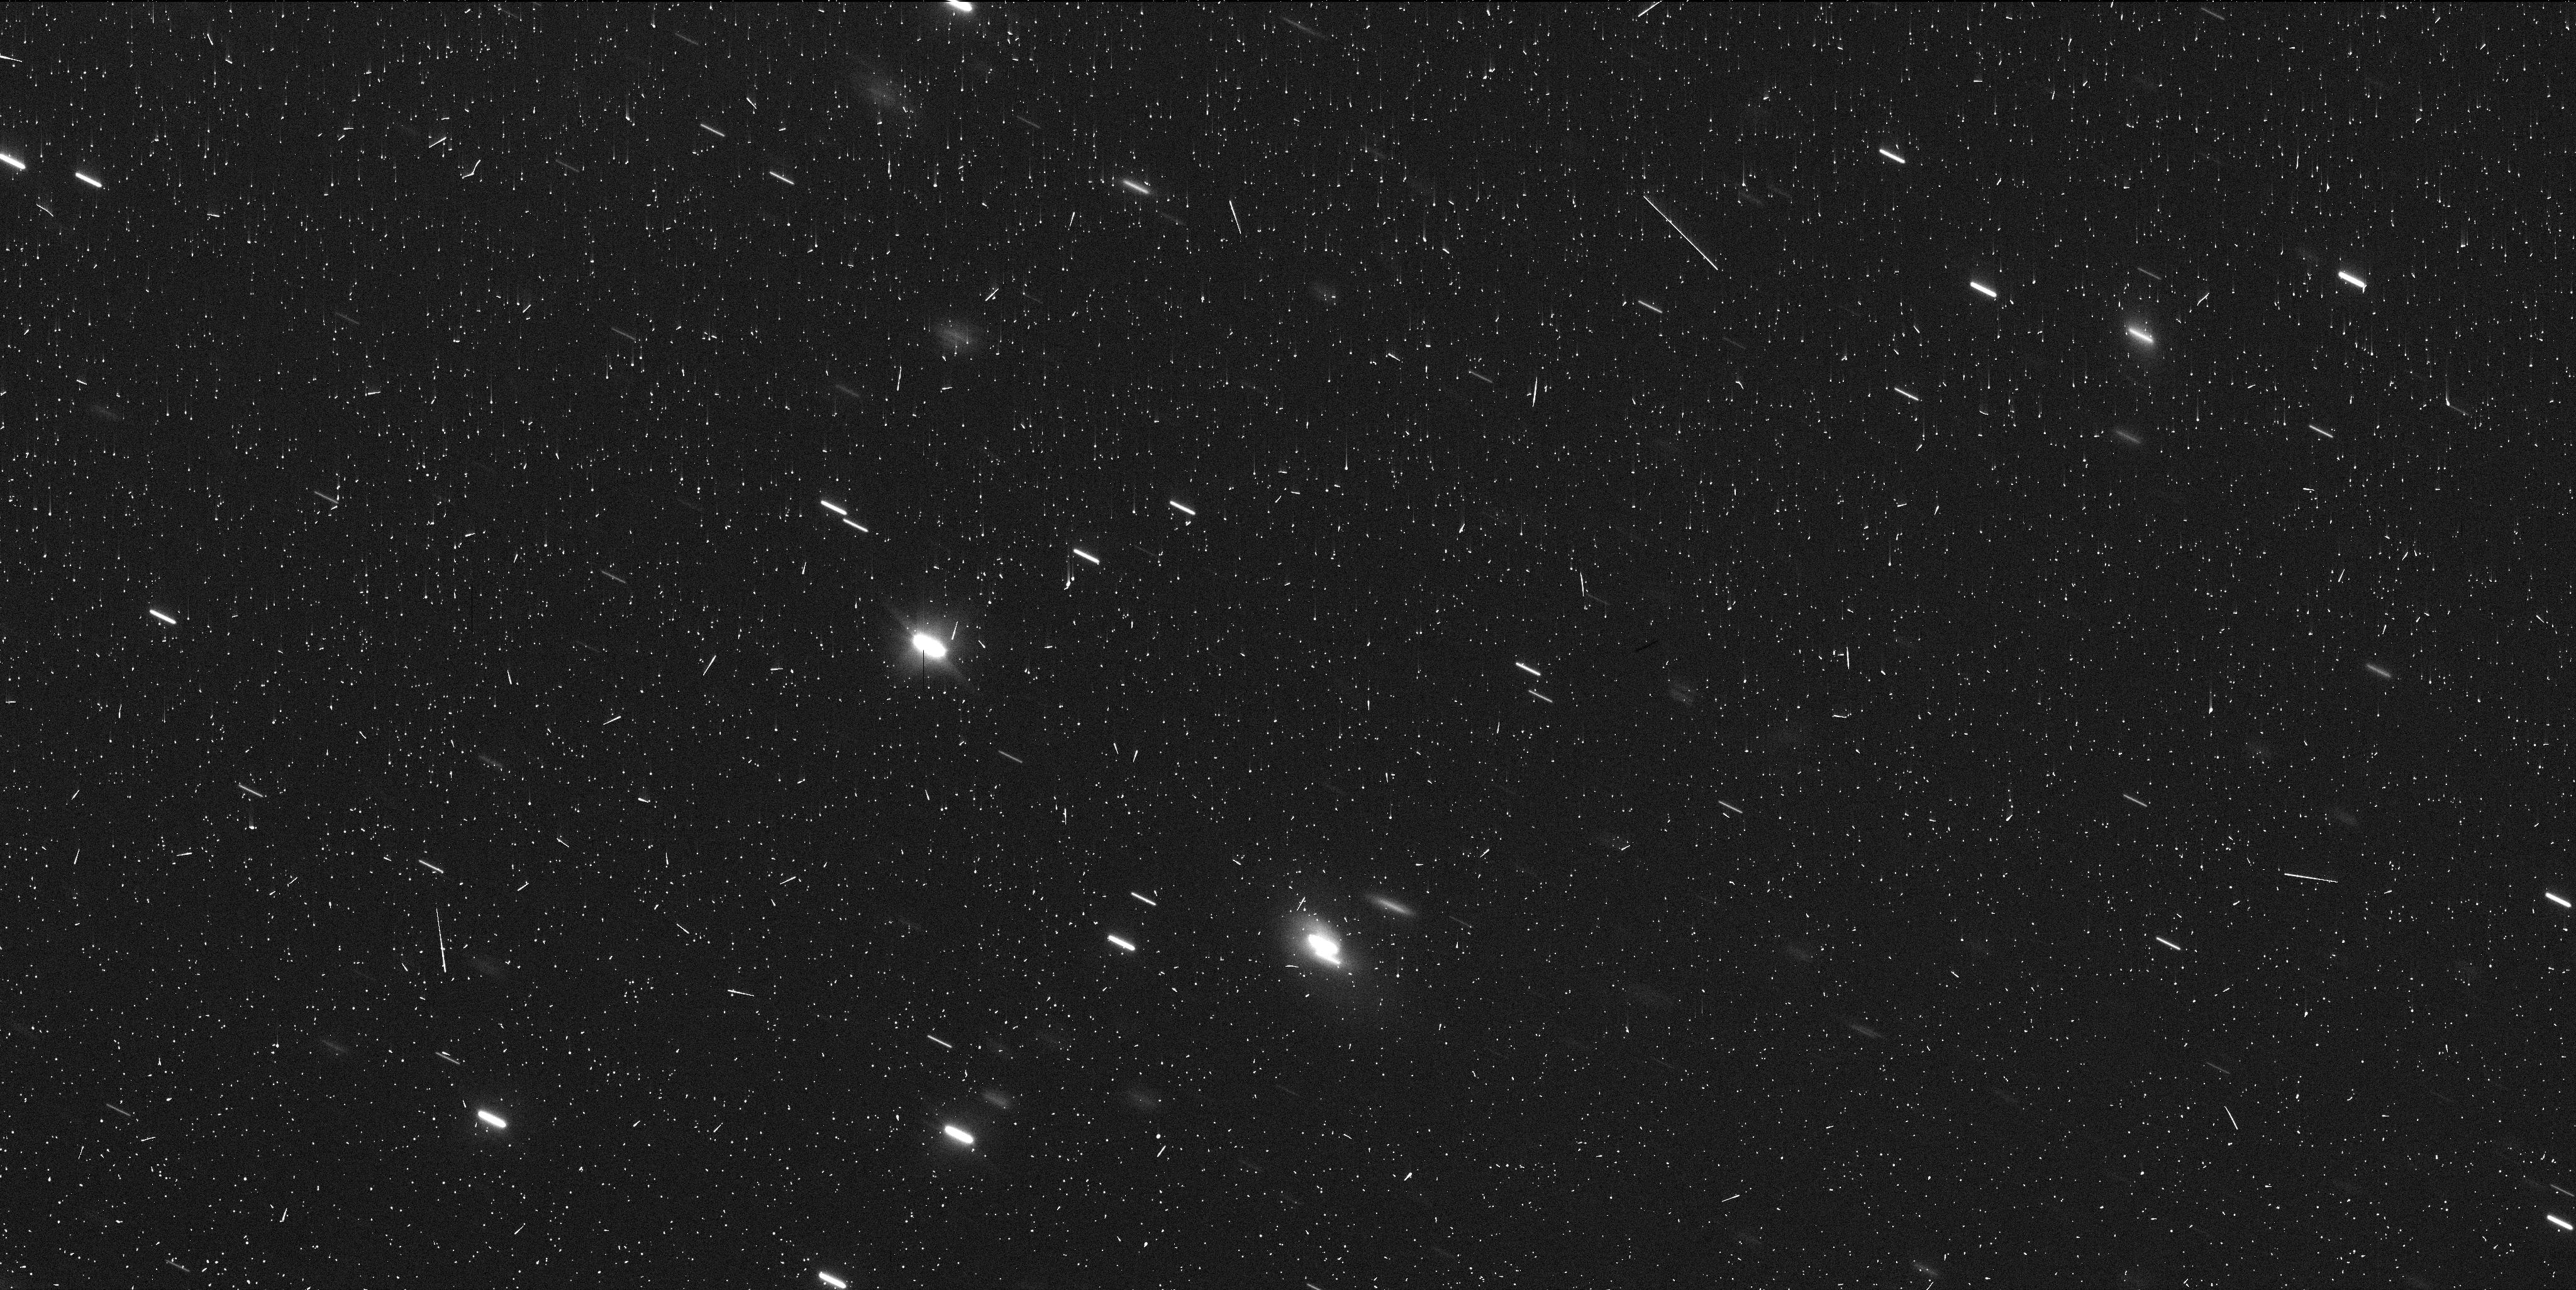
Target: C2017-K2-2. Instrument: WFC3/UVIS. Filter: F350LP. Exposure: 6 min. Observation ID: ieac02ecq

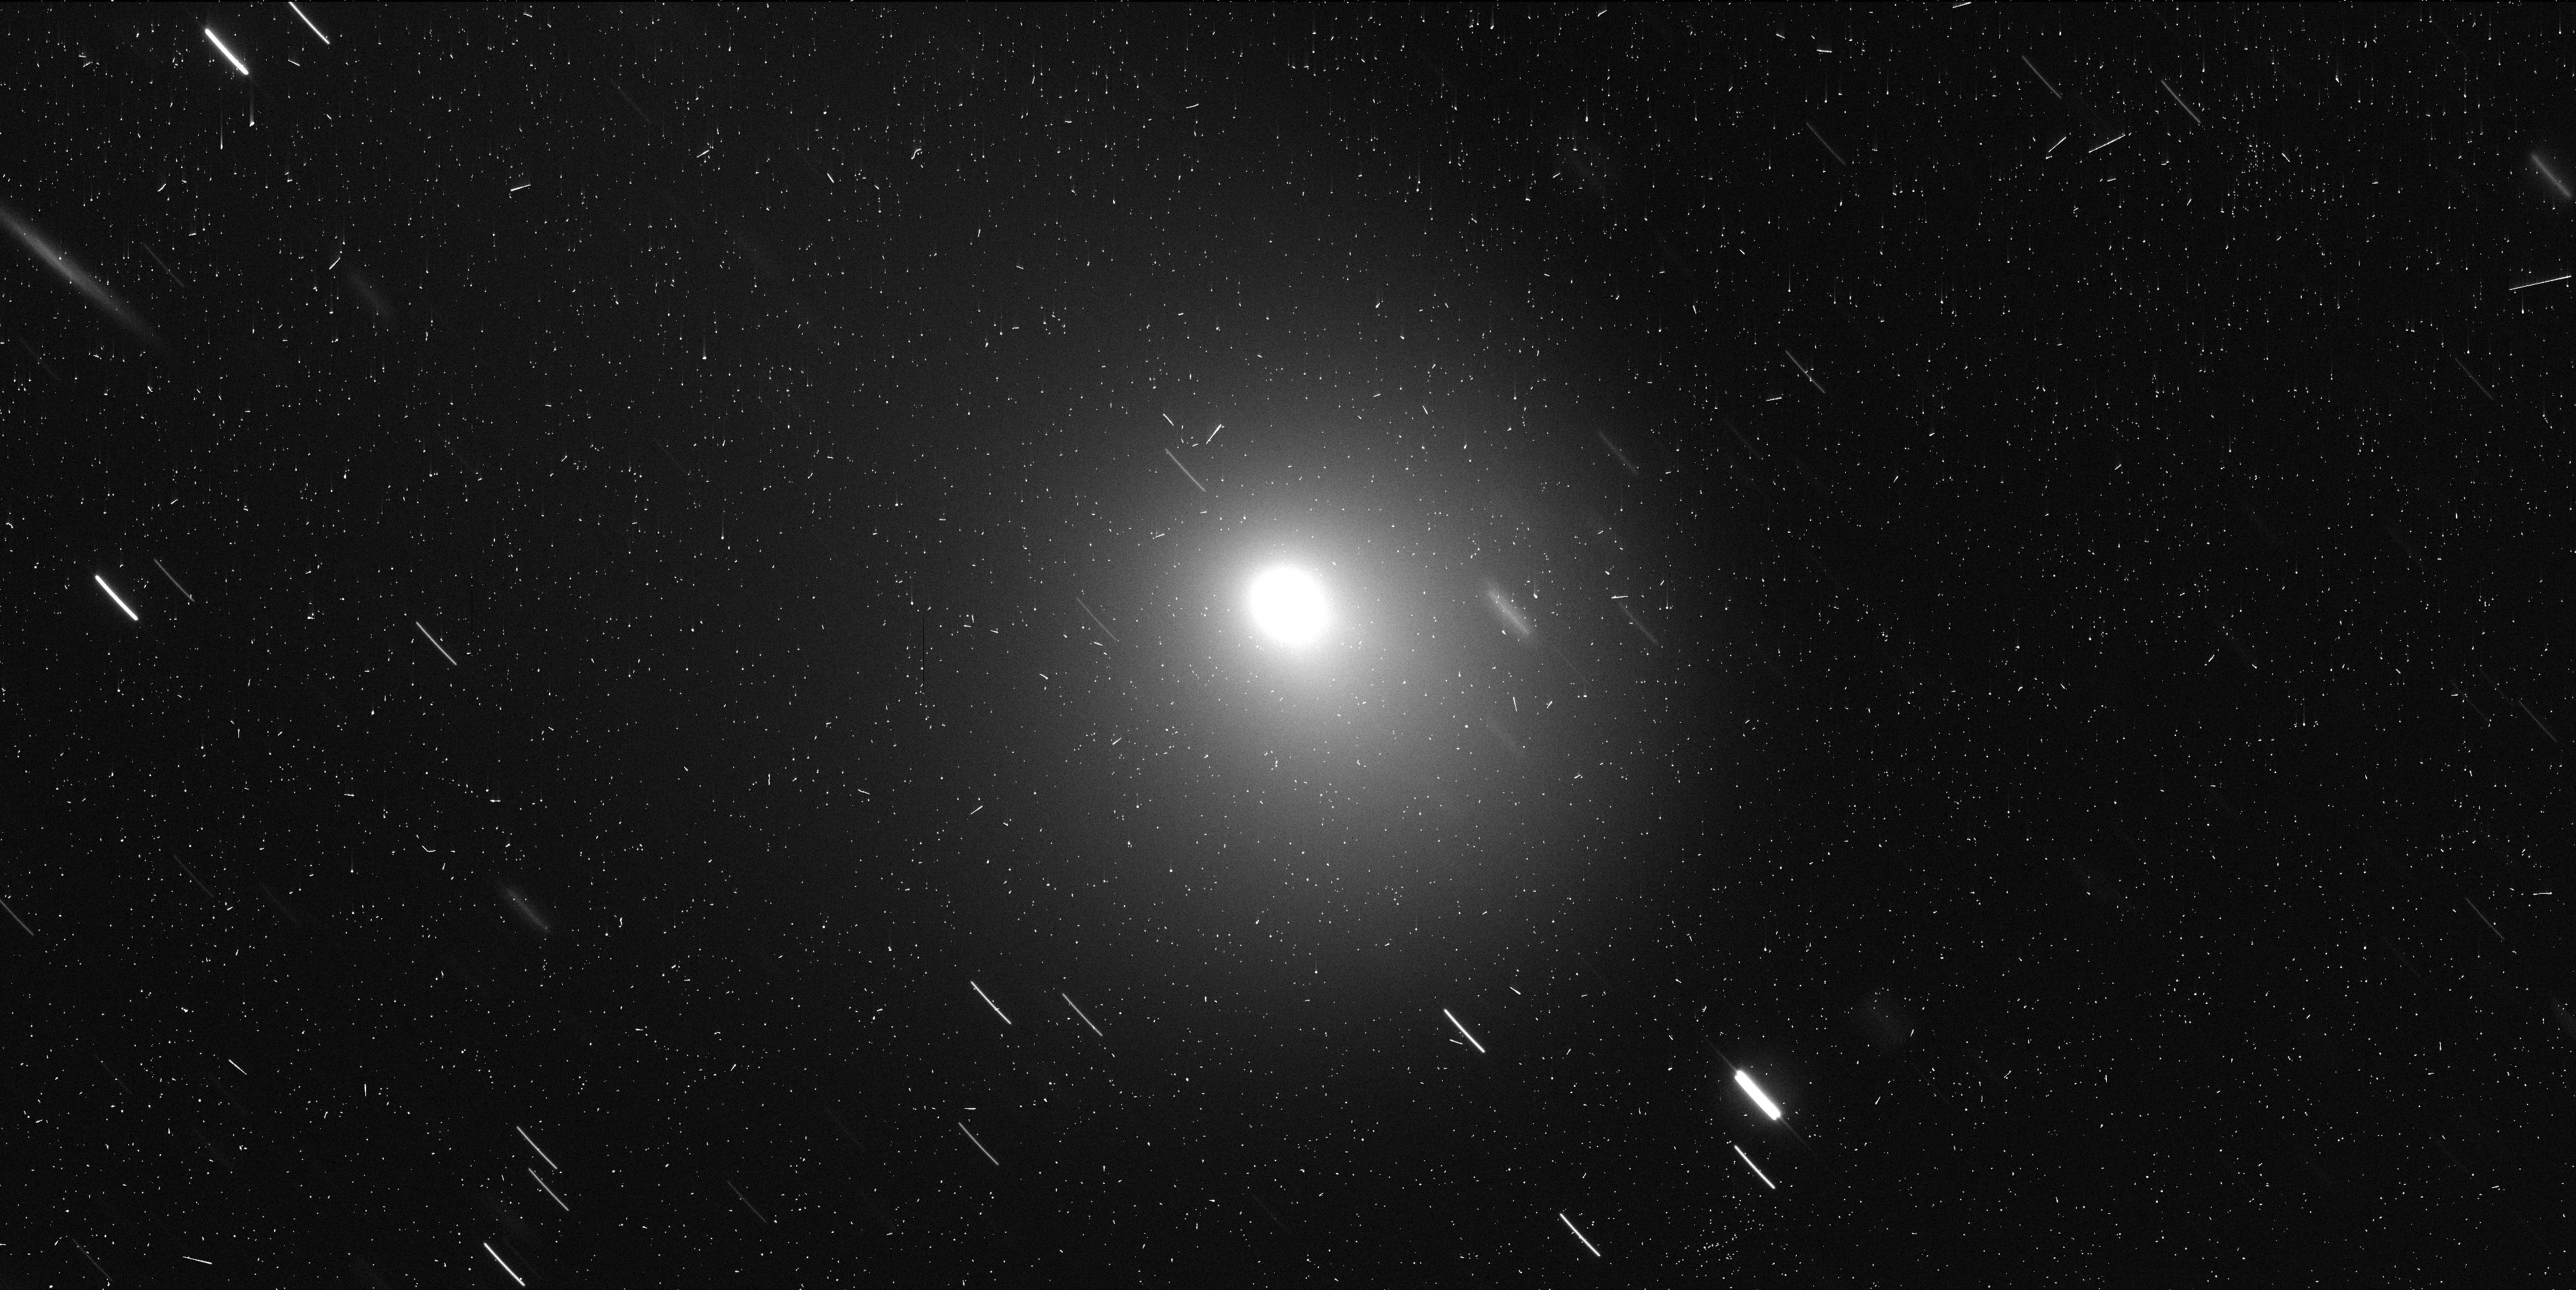
Target: C2017-K2-5. Instrument: WFC3/UVIS. Filter: F350LP. Exposure: 7 min. Observation ID: ieac05uxq

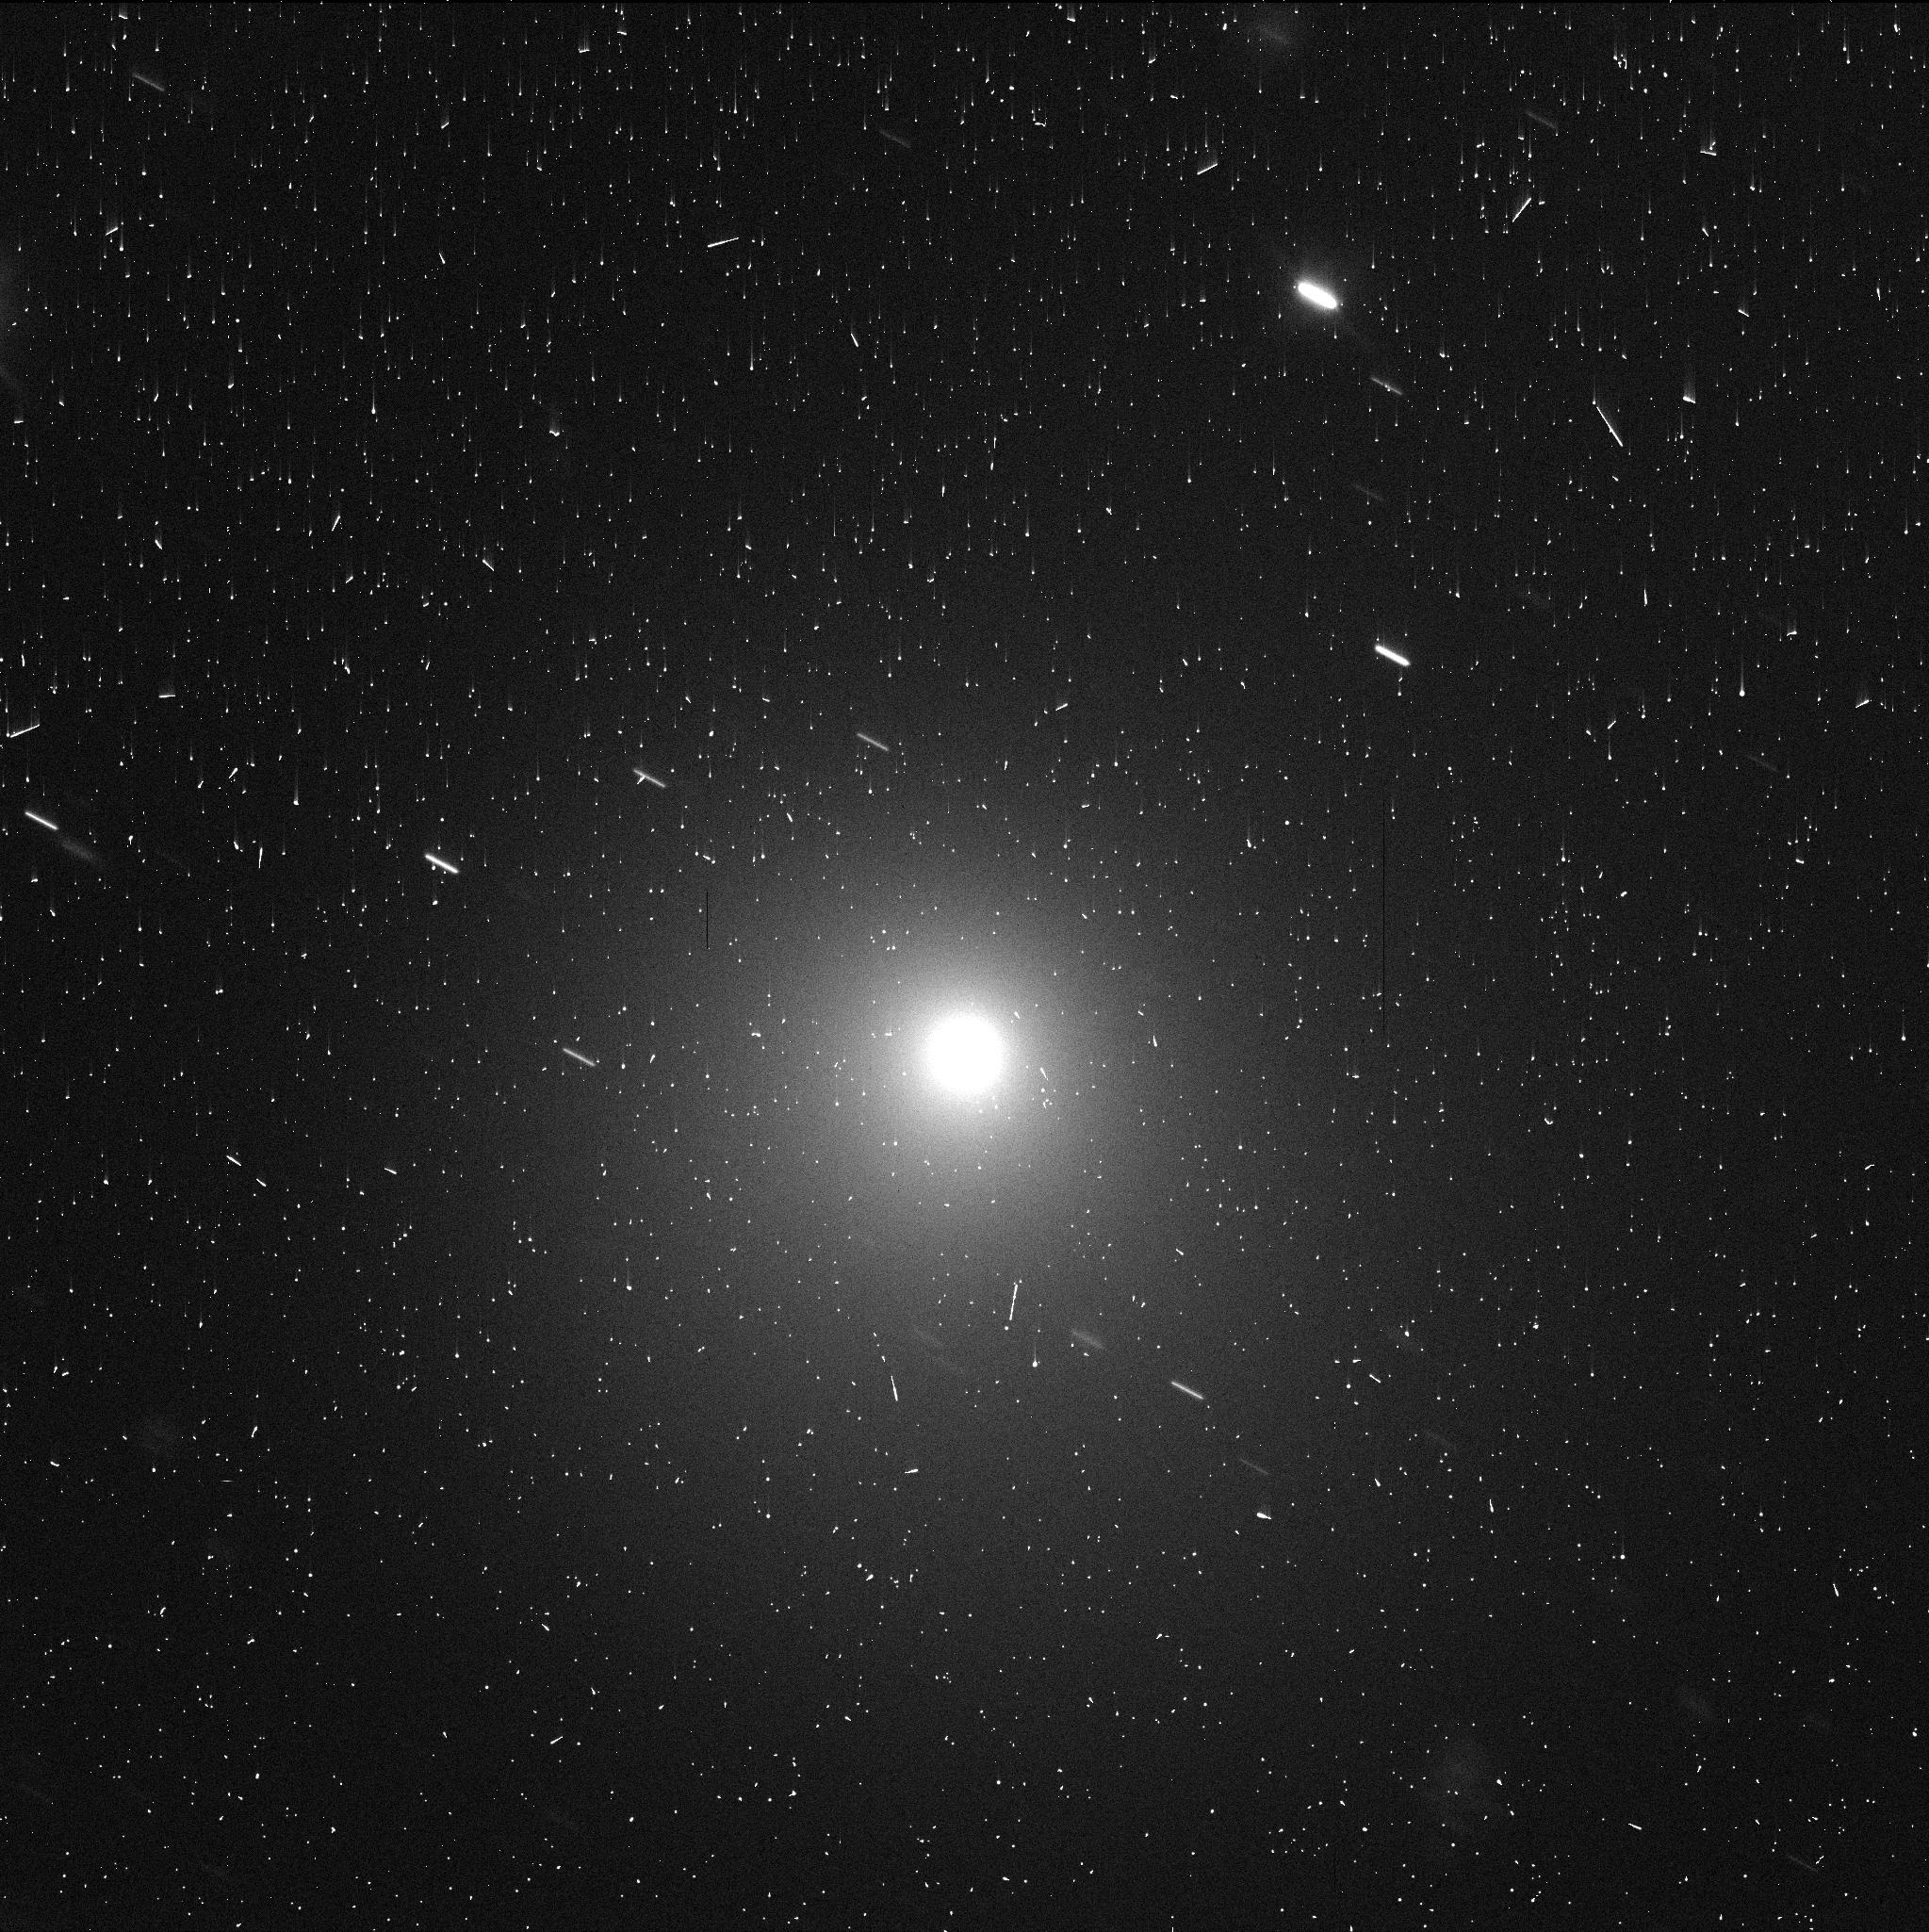
Target: C2017-K2-4. Instrument: WFC3/UVIS. Filter: F350LP. Exposure: 3 min. Observation ID: ieac04lwq

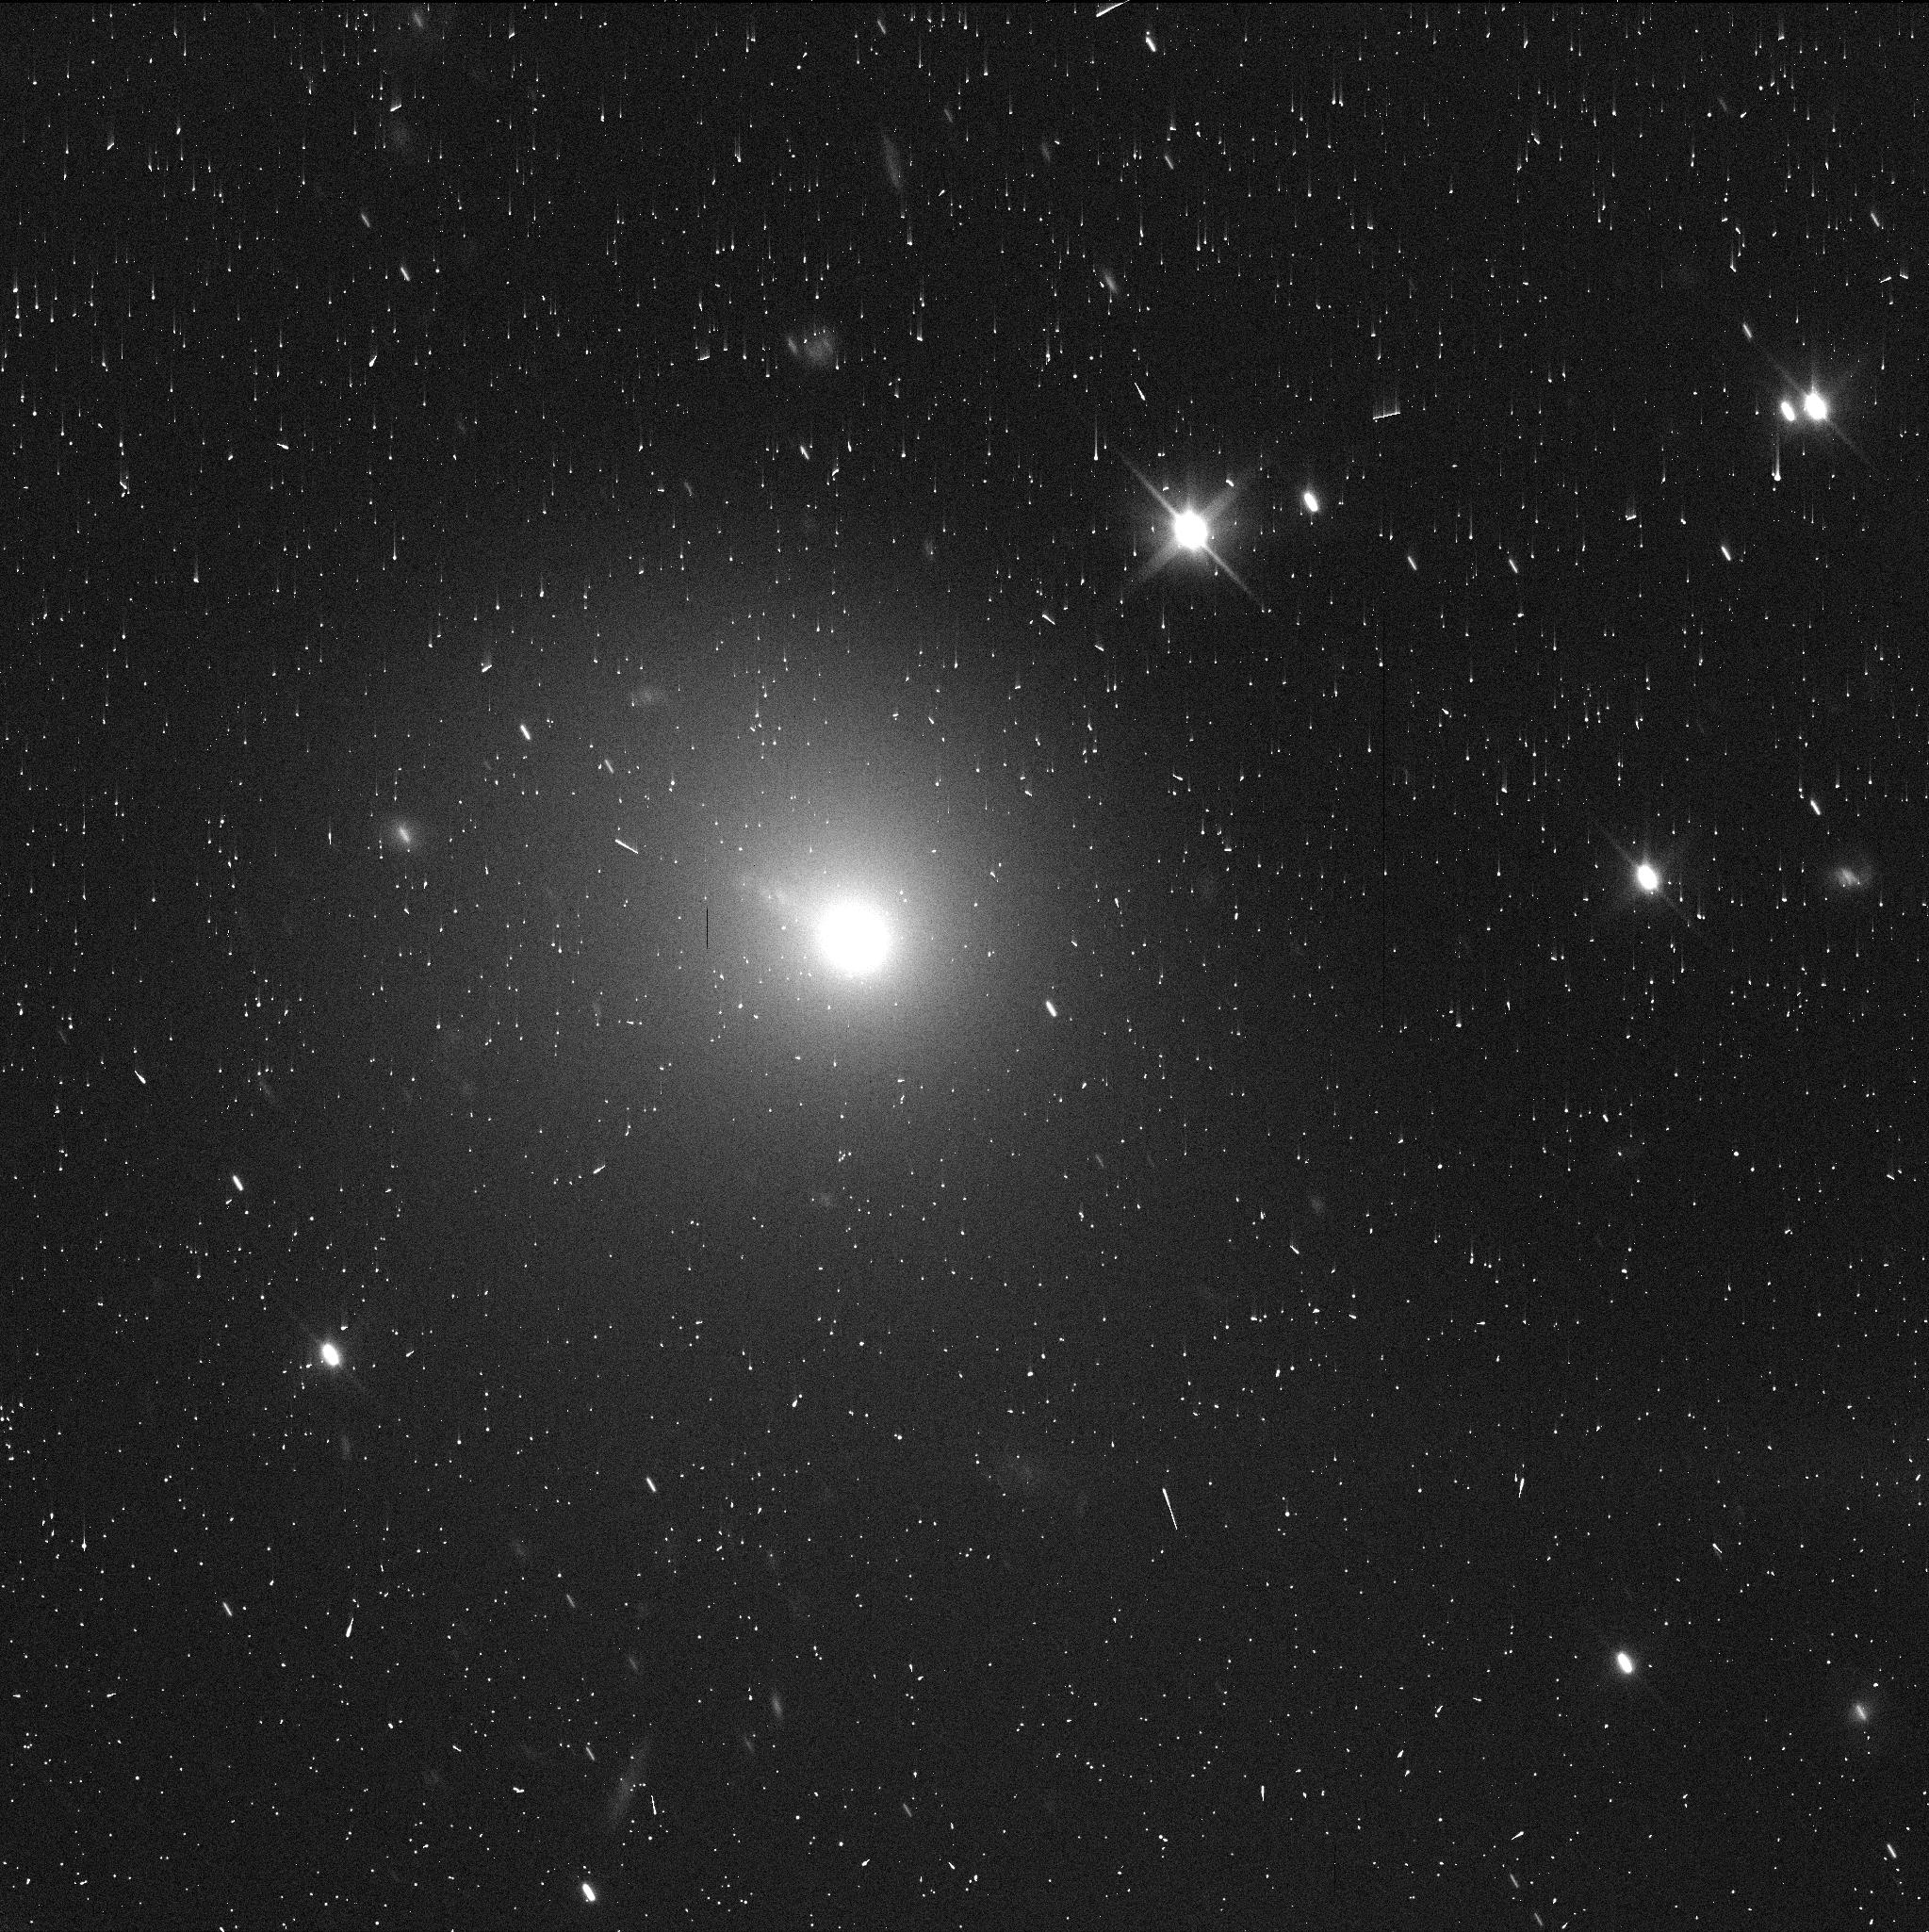
Target: C2017-K2-3. Instrument: WFC3/UVIS. Filter: F350LP. Exposure: 3 min. Observation ID: ieac03mzq

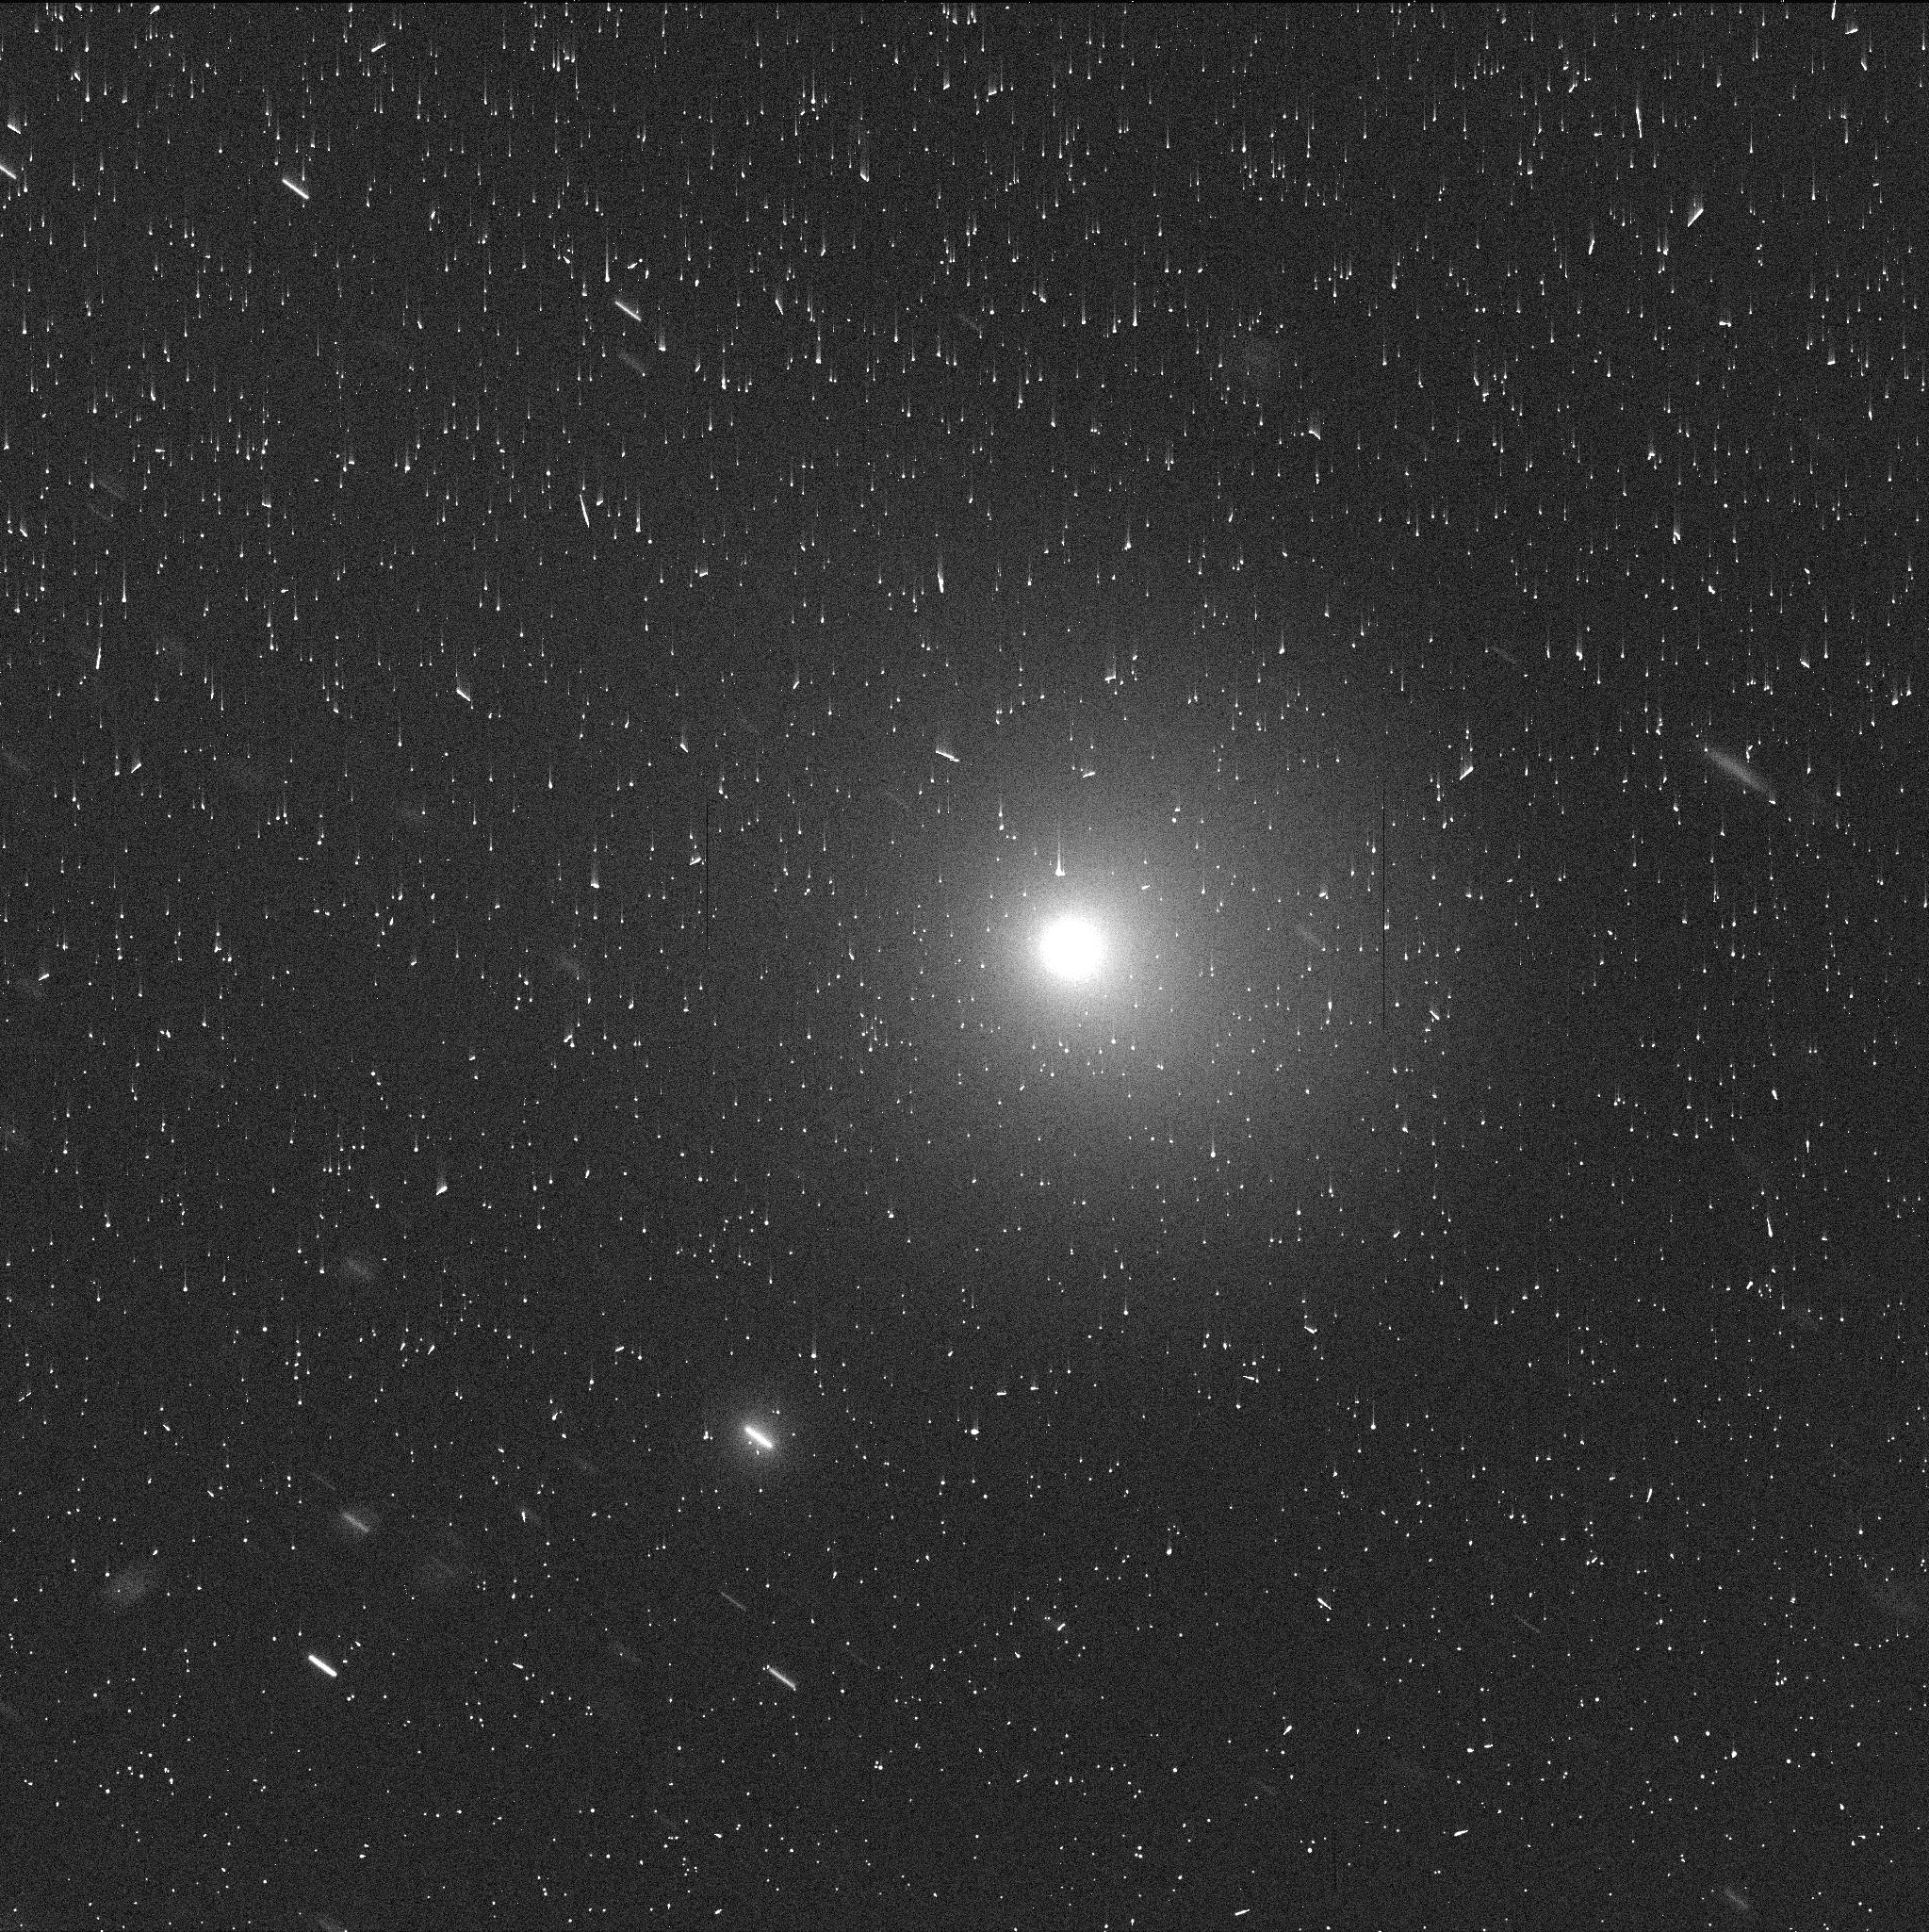
Target: C2017-K2. Instrument: WFC3/UVIS. Filter: F350LP. Exposure: 3 min. Observation ID: ieac01lpq

Long-Period Comet C/2017 K2 (PI: Jewitt, David)

Extraordinary long-period comet C/2017 K2 offers our best opportunity to study the rise of activity in a body entering the solar system from Oort cloud distances. Active initially at 26 AU, the comet is now near 8 AU and will approach the nominal distance for the onset of water ice sublimation by the end of Cycle 28. We seek HST observations 1) to measure the 3D morphology of the coma and to search for jet activity associated with local crystallization 2) to photometrically isolate the nucleus from its massive coma background and so to estimate its size and 3) to contribute to a unique record of cometary development from the largest distances. Already active when first detected beyond Uranus, K2 will cross both the crystallization zone (10 AU) and the water ice sublimation zone (5 AU) on its way to perihelion at 1.8 AU in late 2022. It is predicted to exceed naked-eye visibility and will be subject to increasingly intense astronomical study using the full range of techniques and wavelengths. It offers a unique opportunity to understand the degree to which comets evolve even before entry into the terrestrial planet region where they are more normally studied.